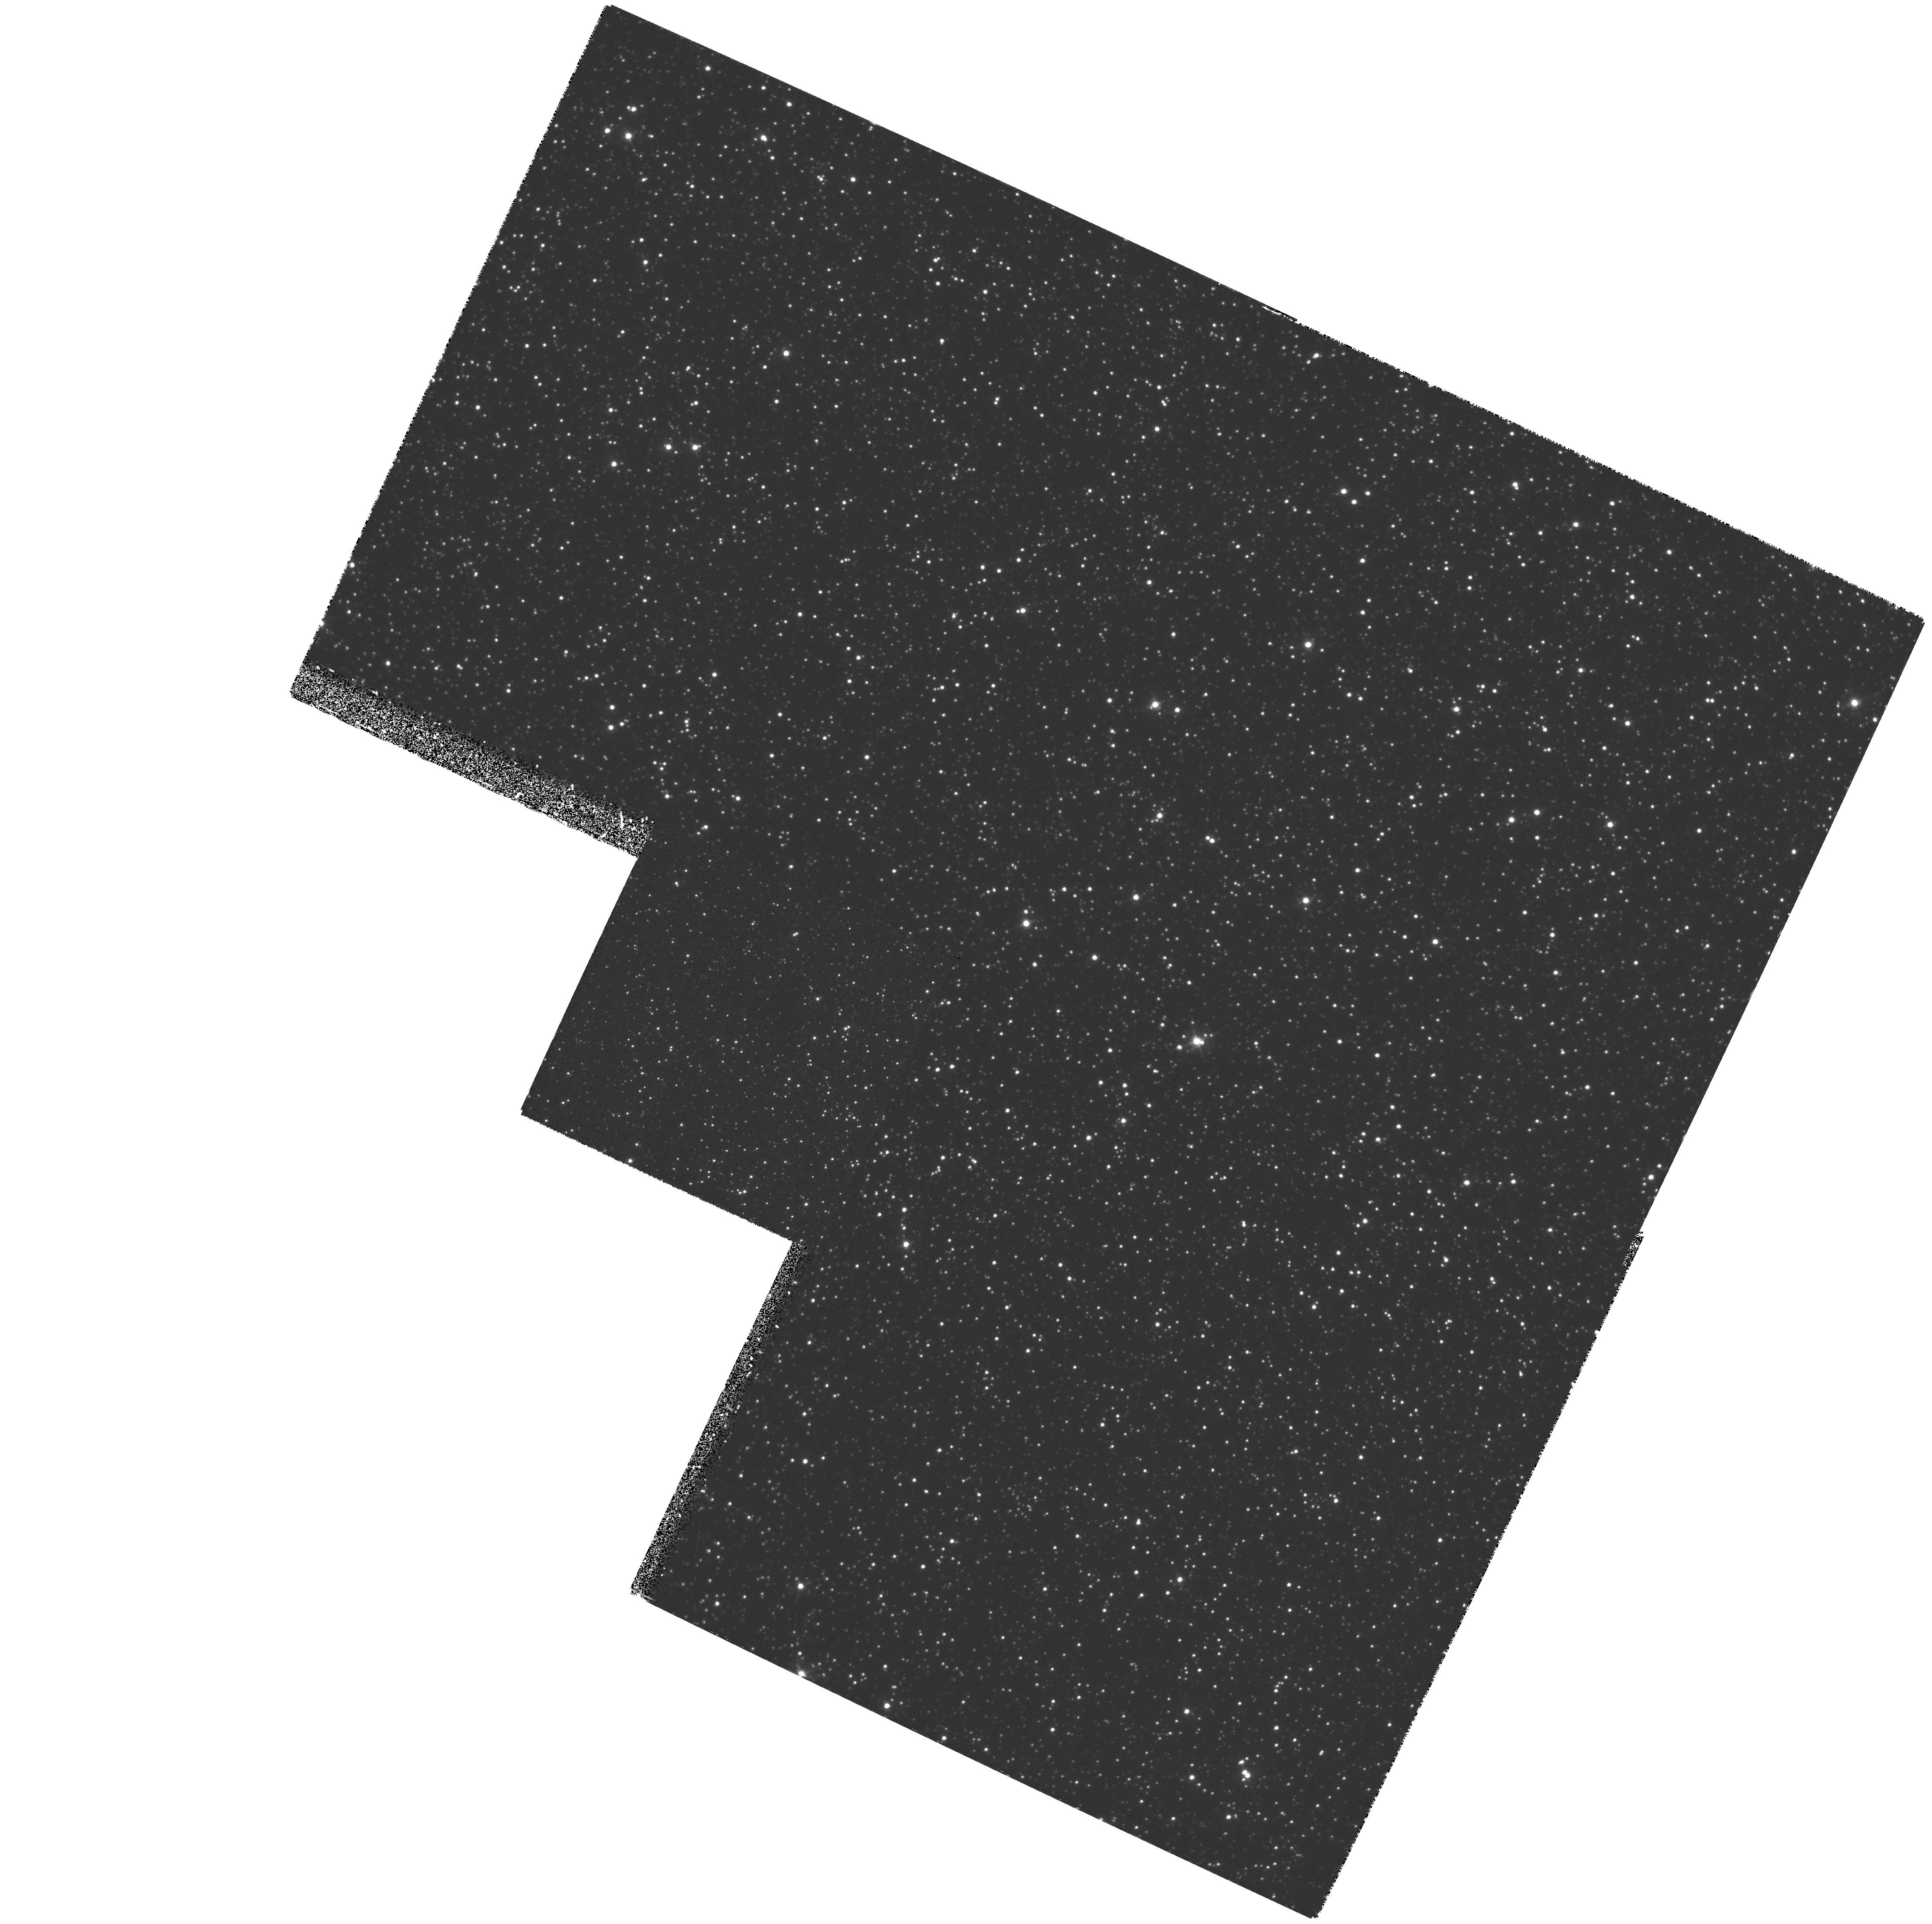
Target: LMC-BAR
Instrument: WFPC2/PC
Filter: F410M
Exposure: 2.7 h
Observation ID: hst_6102_03_wfpc2_pc_f410m_u2z303

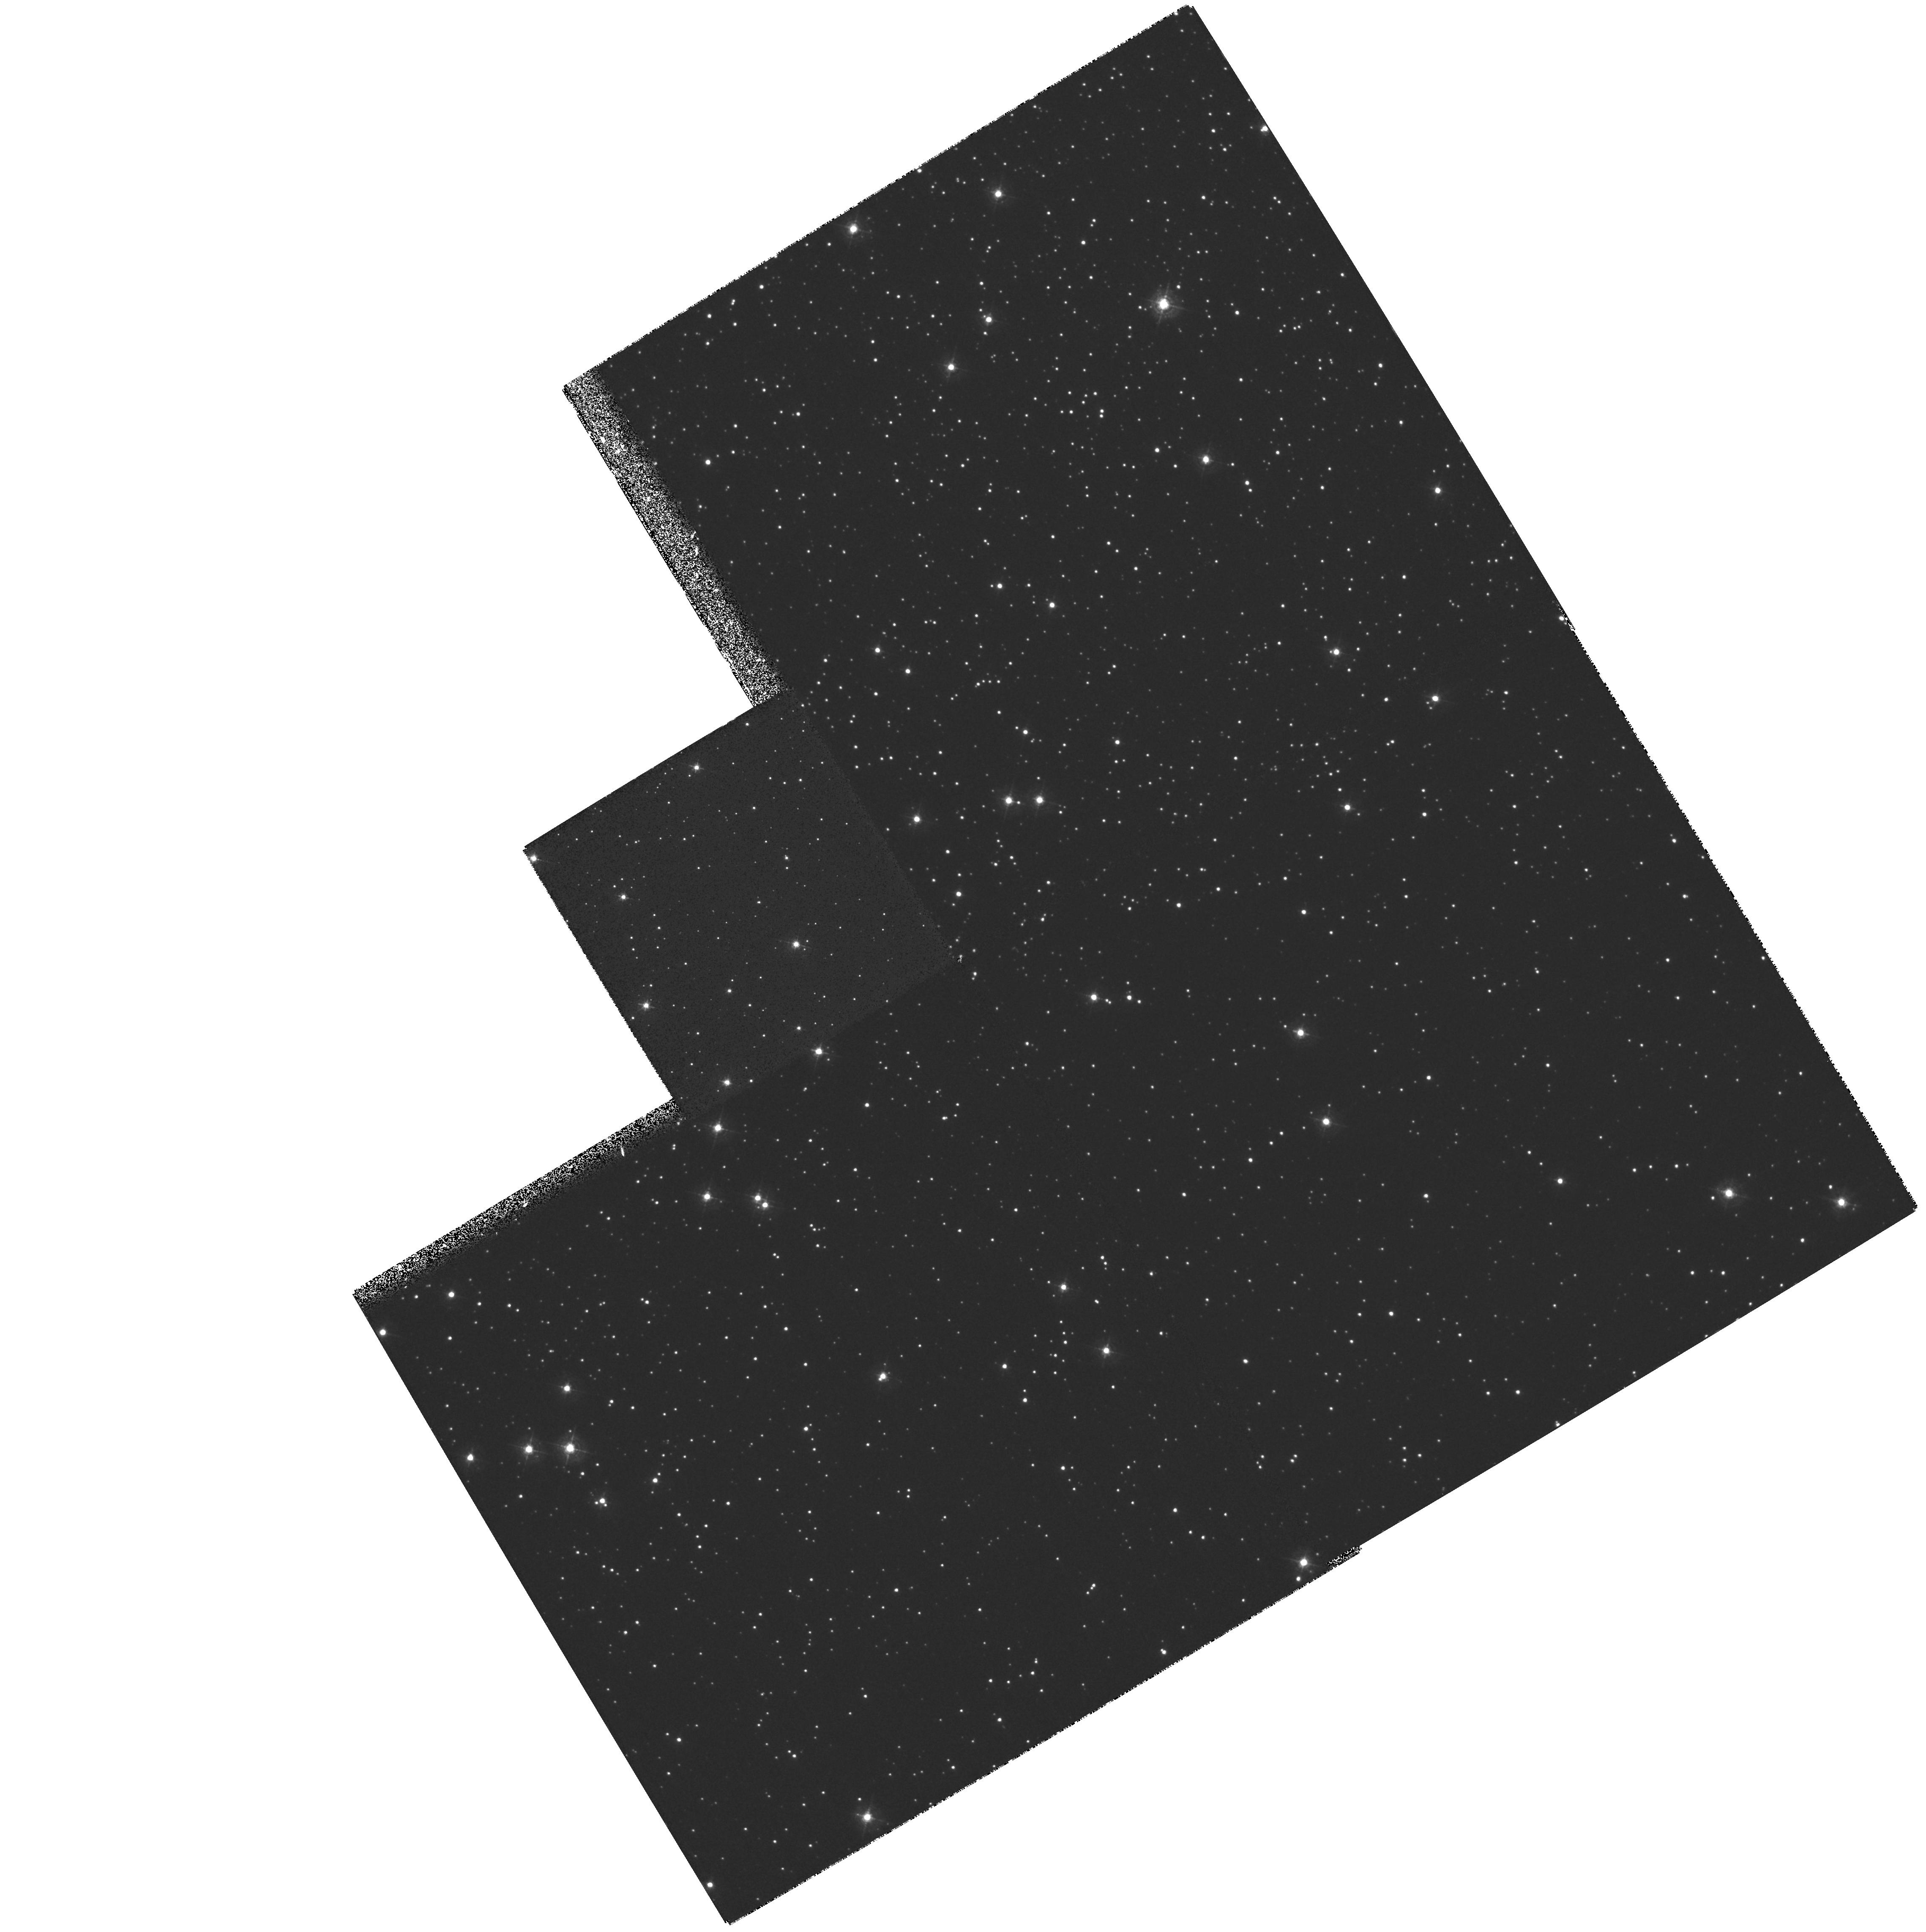
Target: NGC5139
Instrument: WFPC2/PC
Filter: F410M
Exposure: 40 min
Observation ID: hst_6102_04_wfpc2_pc_f410m_u2z304

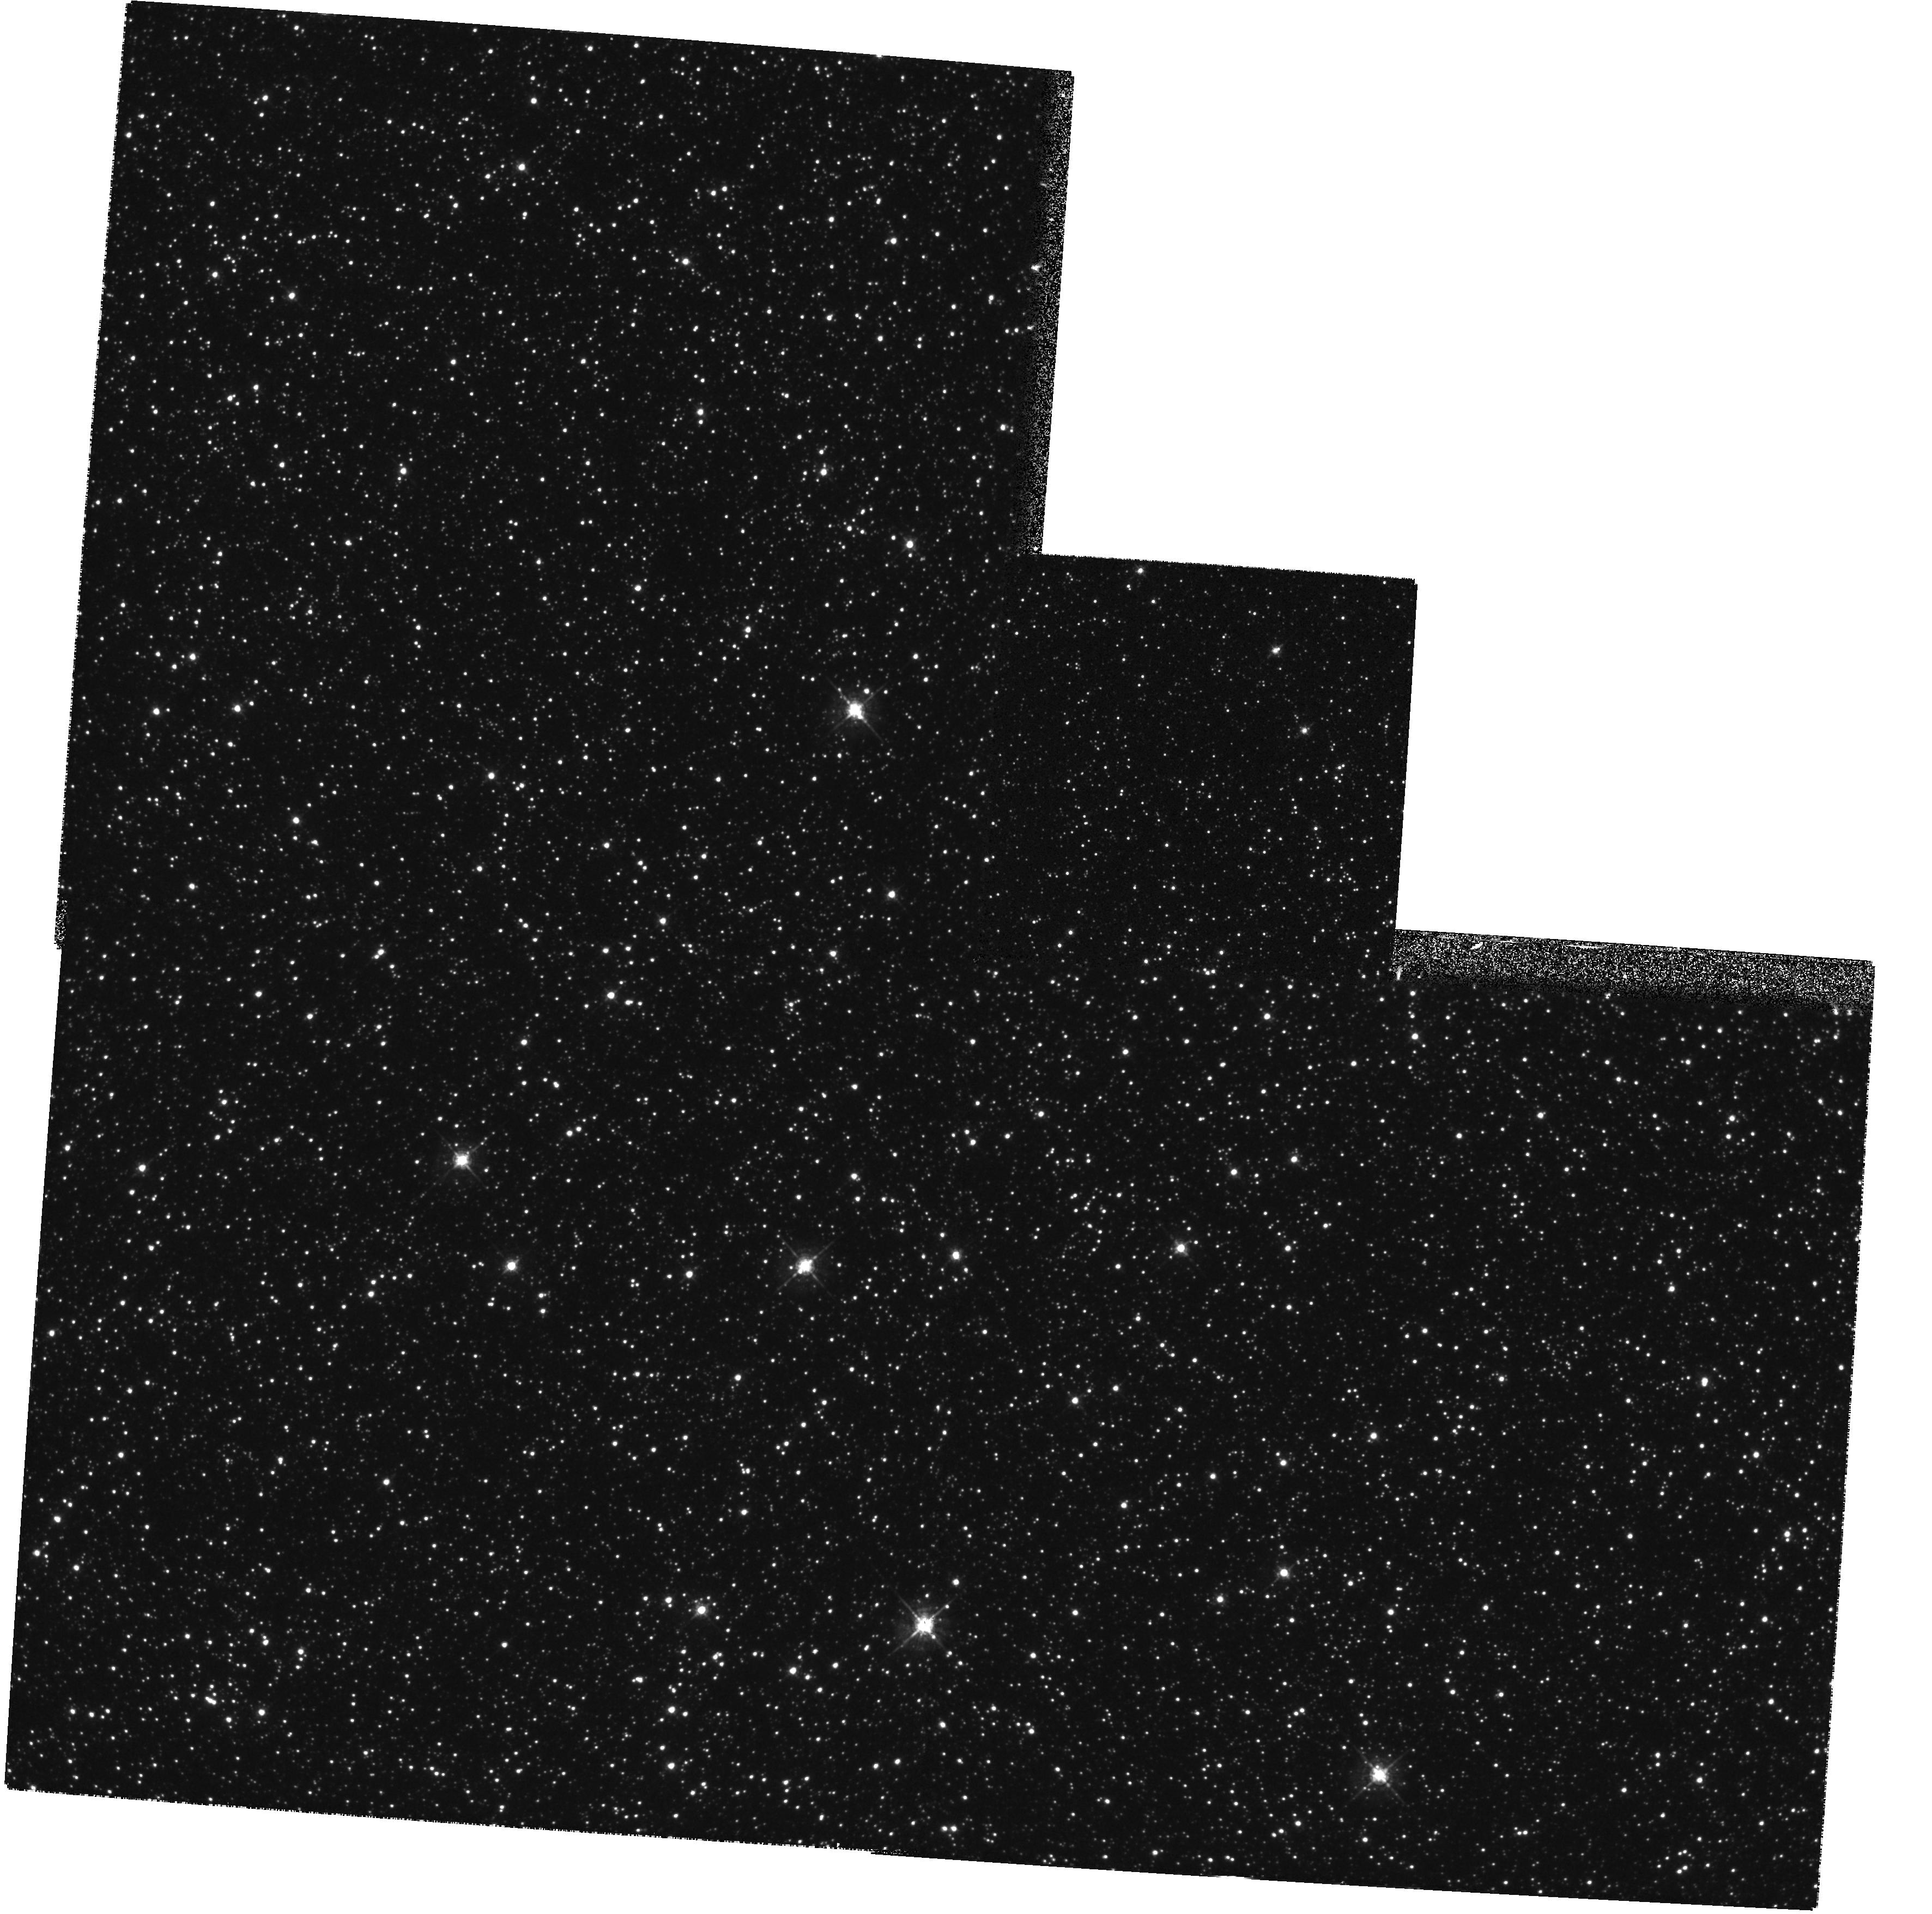
Target: LMC-BAR
Instrument: WFPC2/PC
Filter: F547M
Exposure: 11 min
Observation ID: hst_6102_01_wfpc2_pc_f547m_u2z301

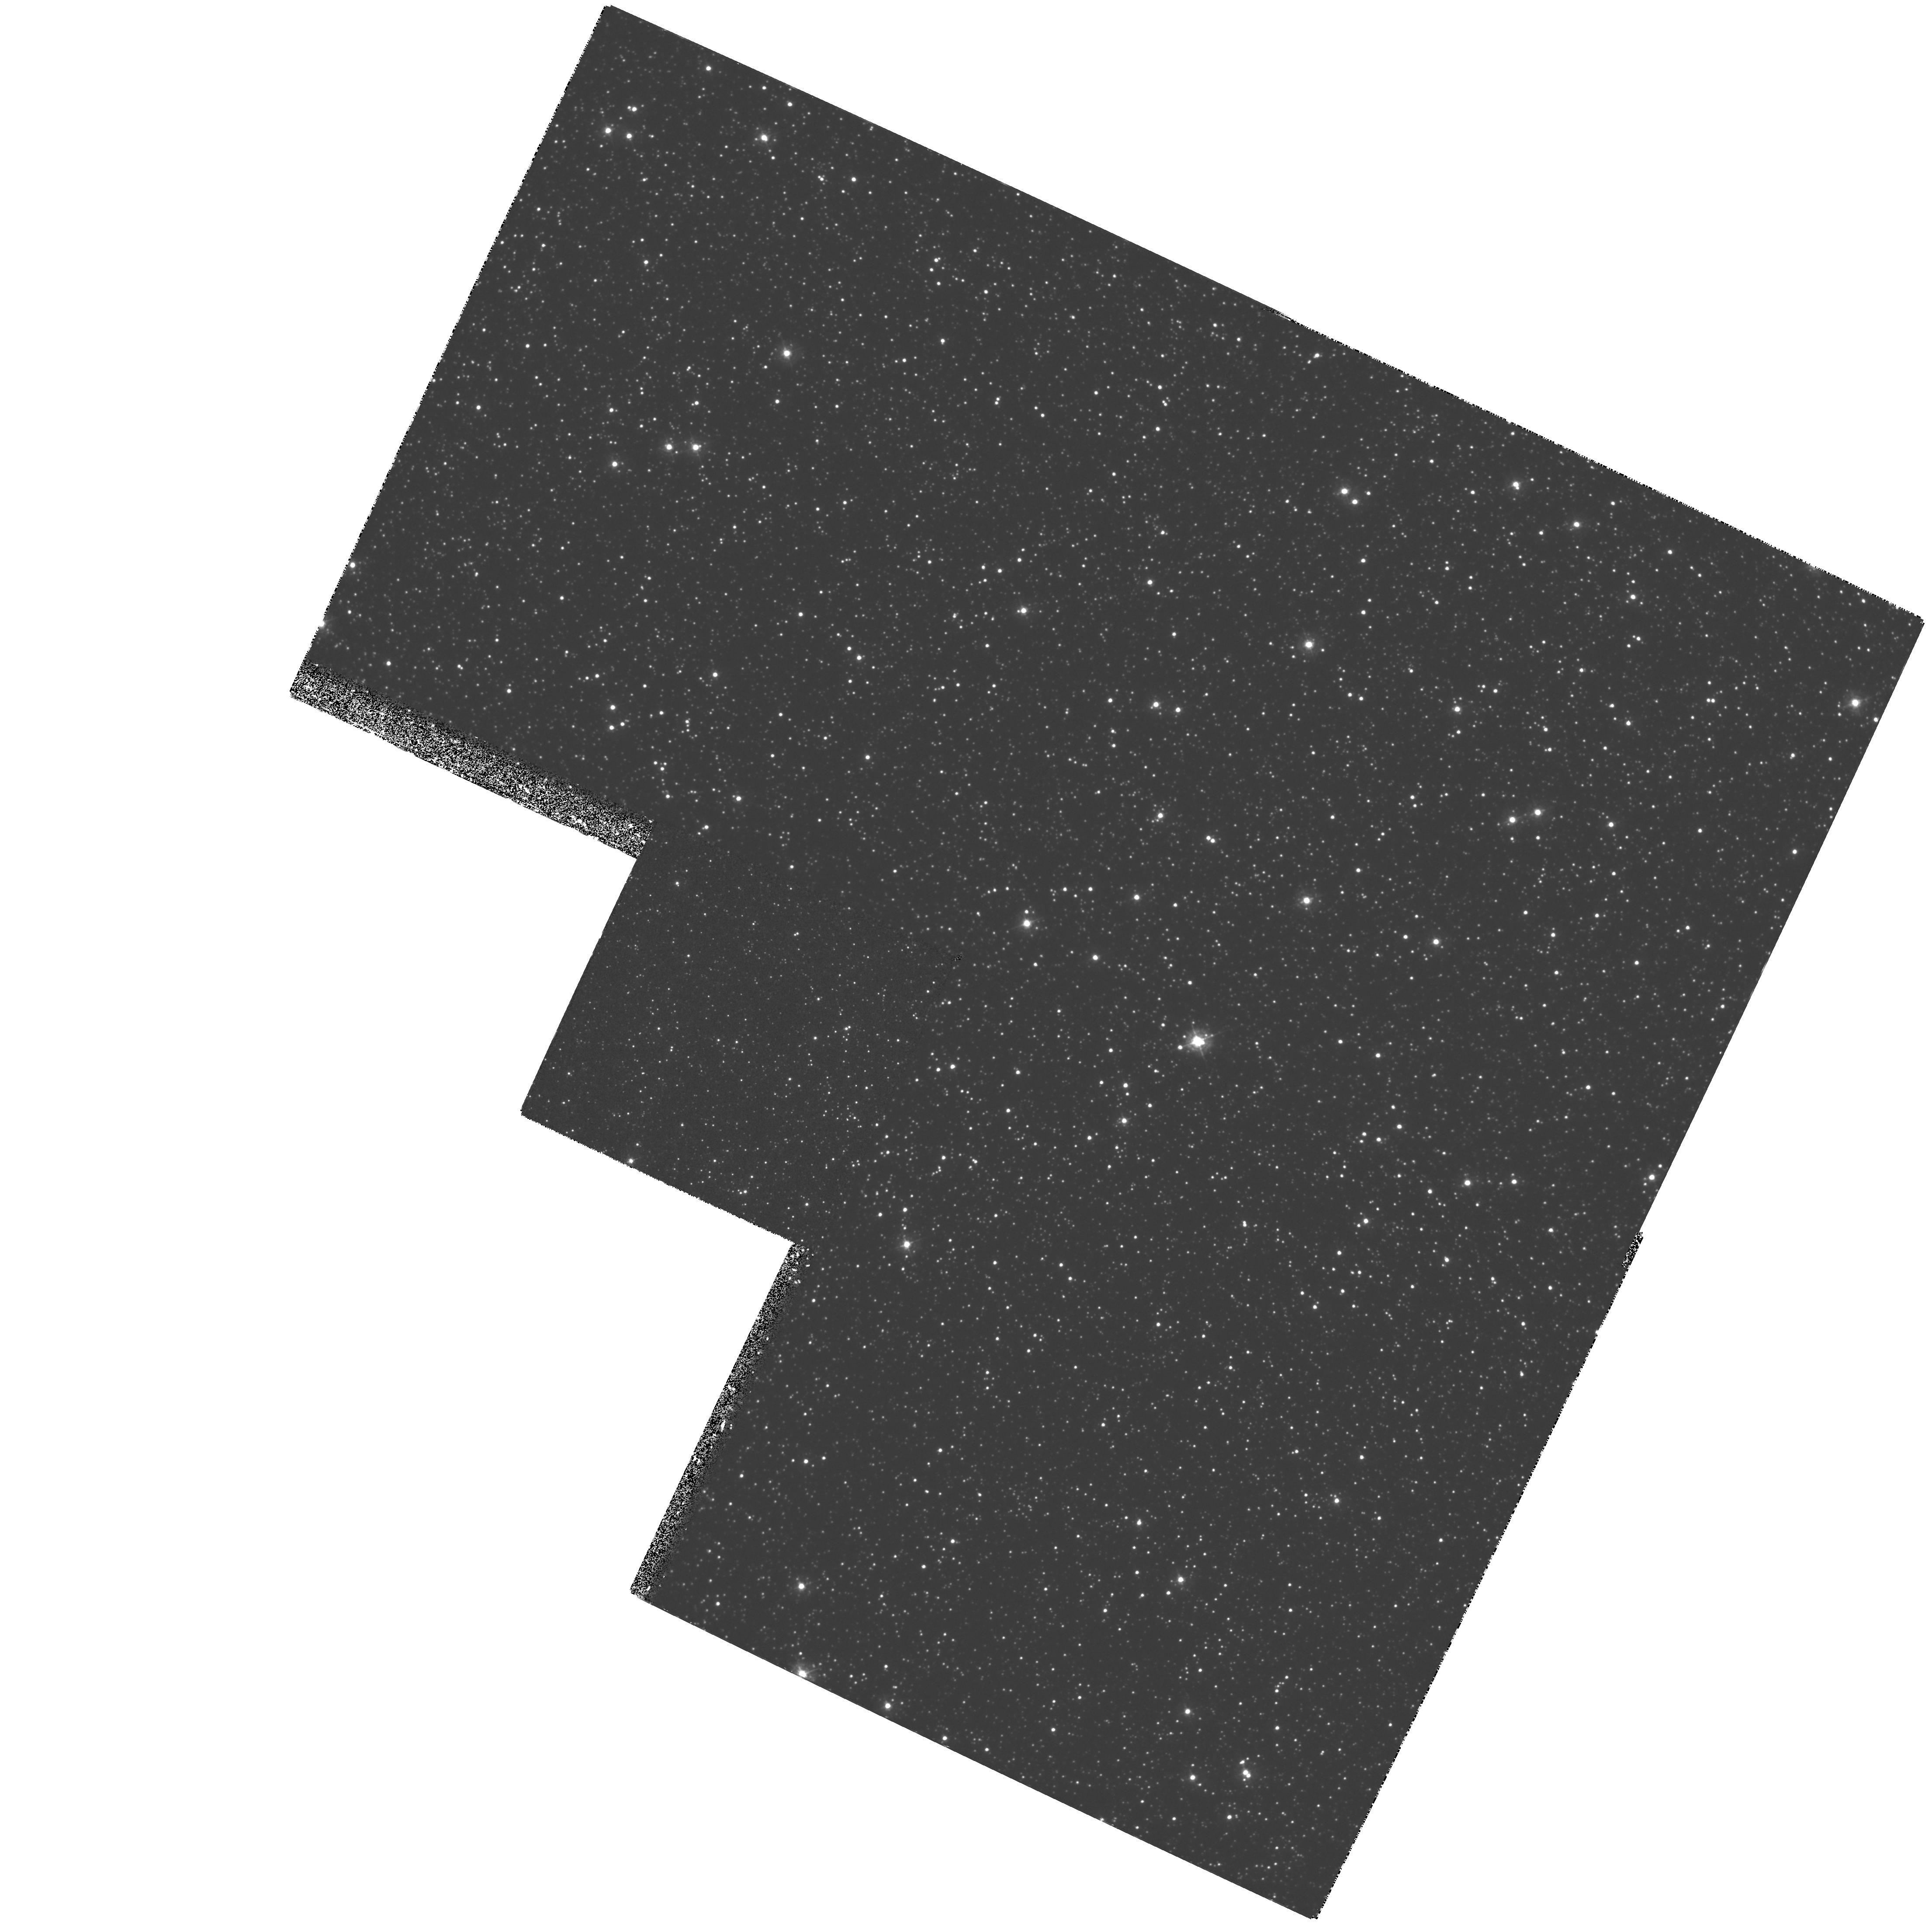
Target: LMC-BAR
Instrument: WFPC2/PC
Filter: F336W
Exposure: 1.8 h
Observation ID: hst_6102_02_wfpc2_pc_f336w_u2z302

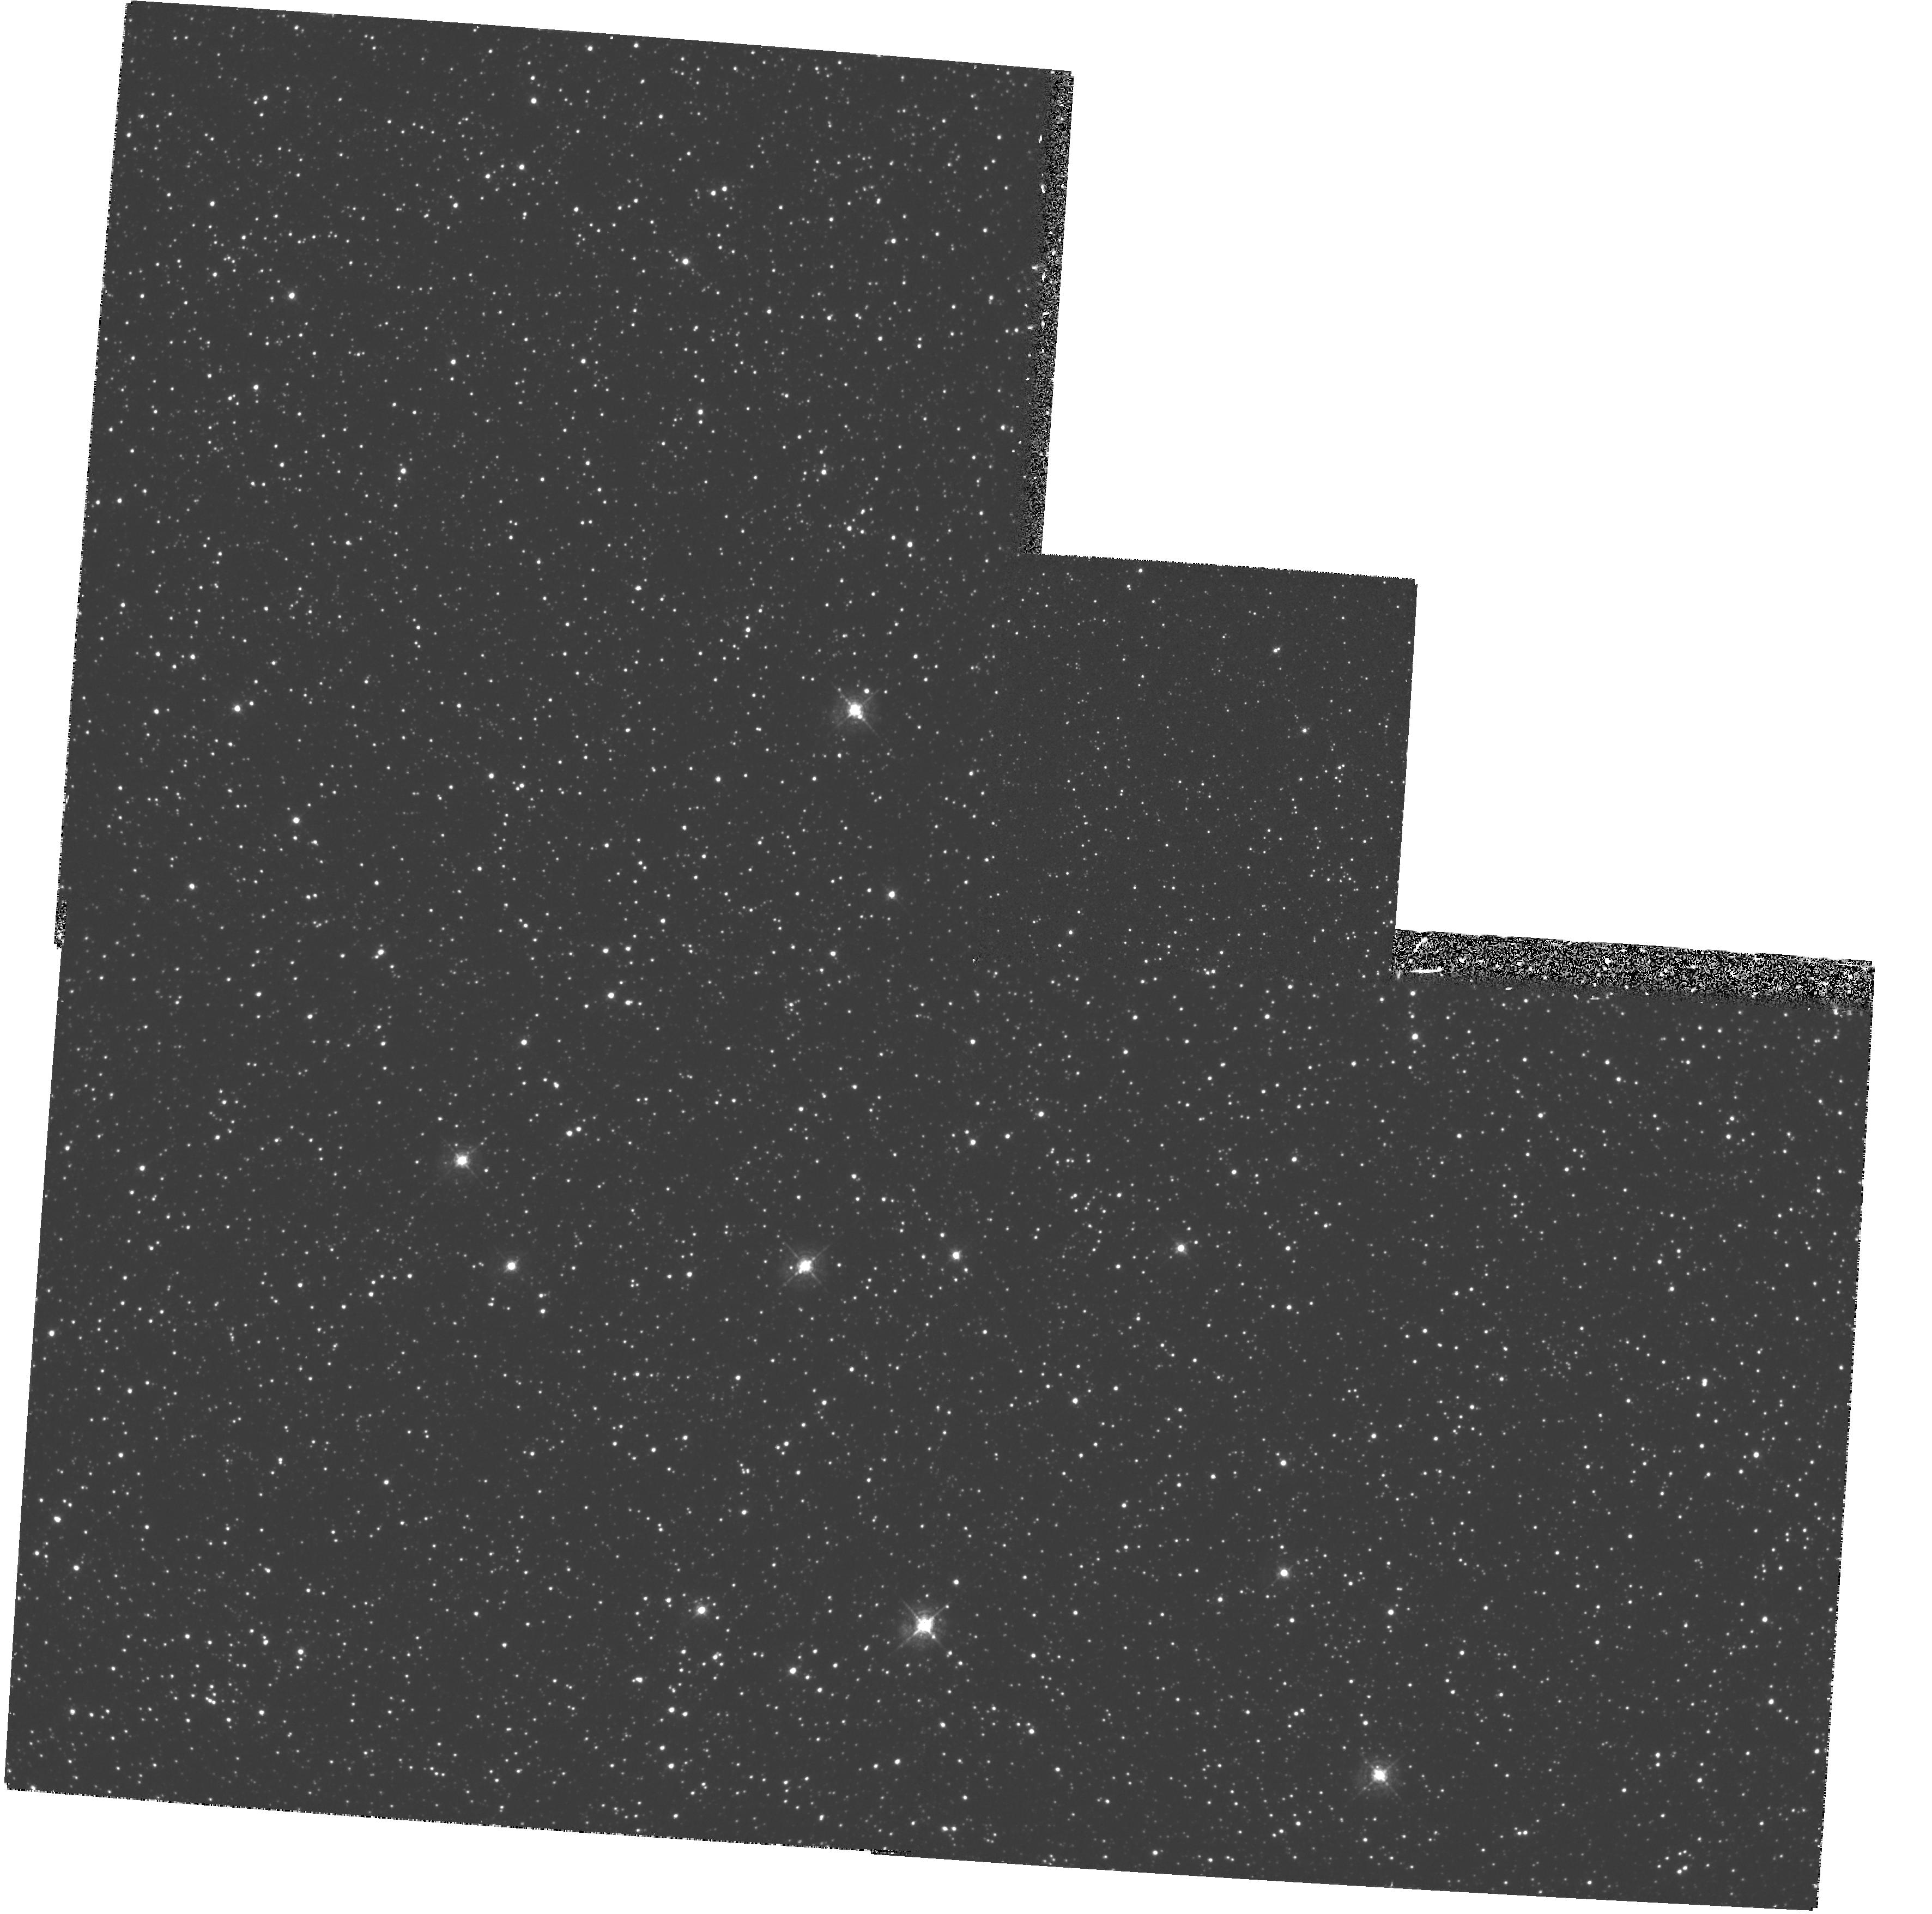
Target: LMC-BAR
Instrument: WFPC2/PC
Filter: F467M
Exposure: 47 min
Observation ID: hst_6102_01_wfpc2_pc_f467m_u2z301

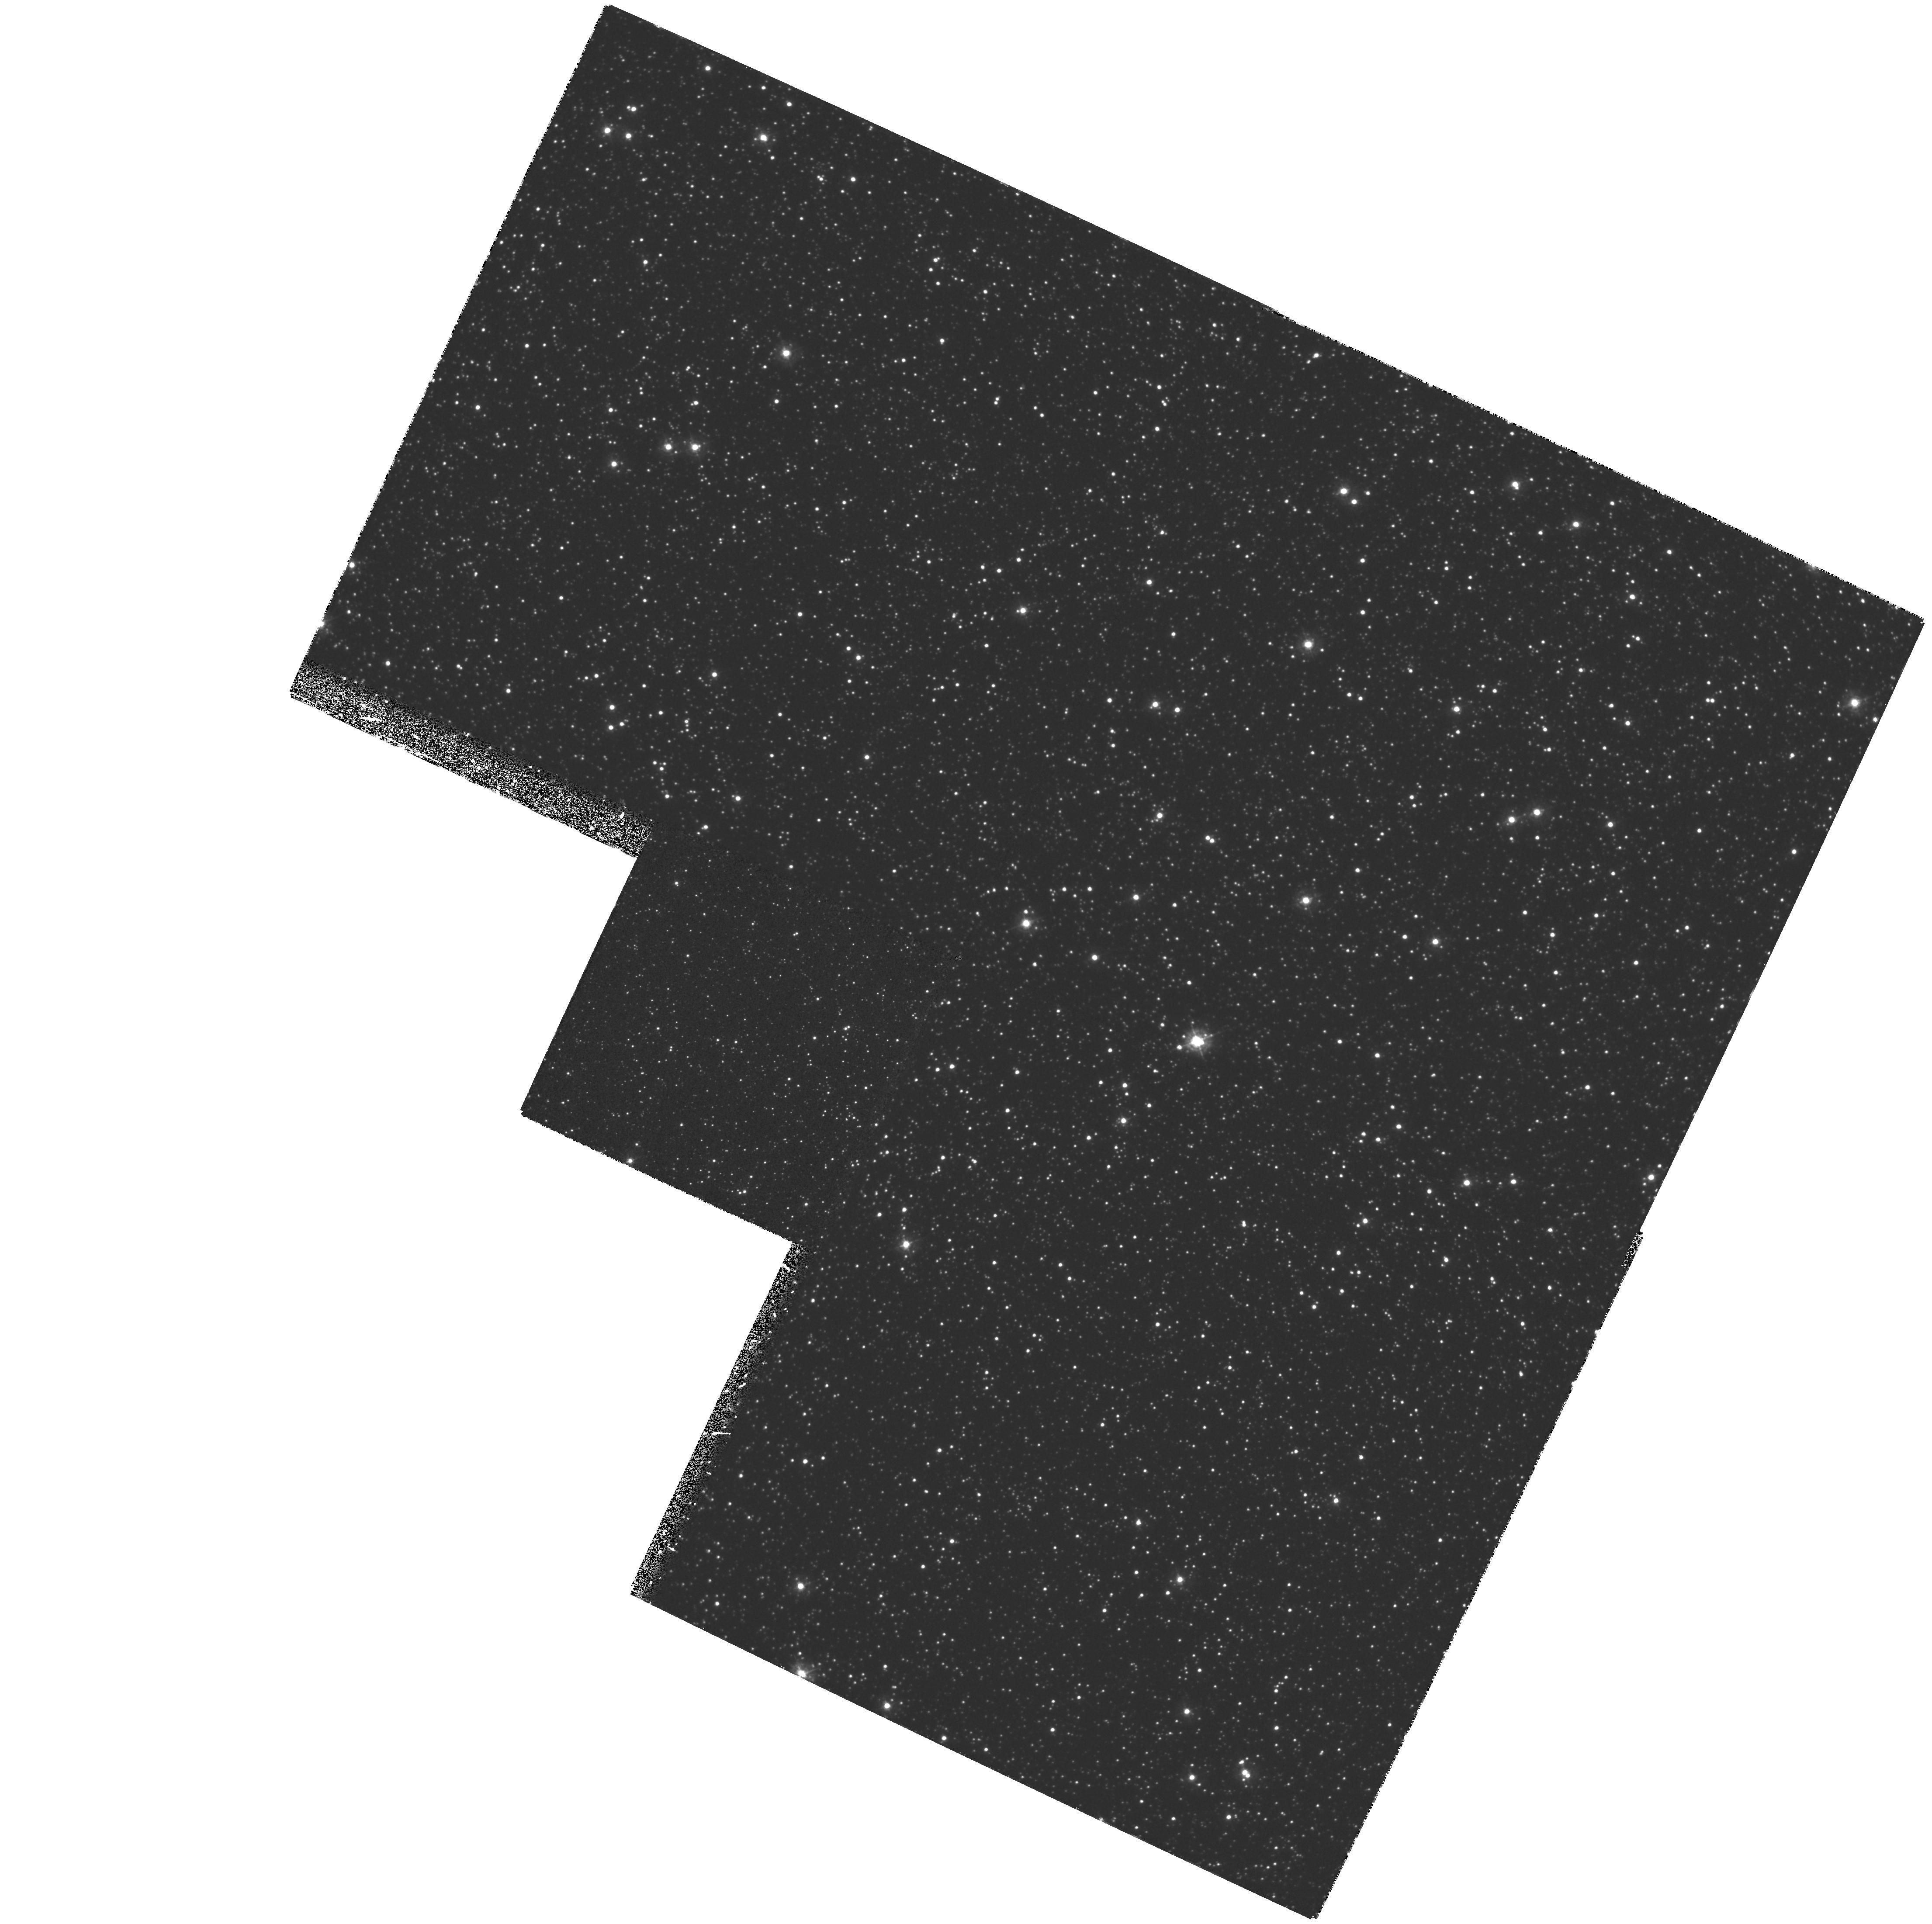
Target: LMC-BAR
Instrument: WFPC2/PC
Filter: F336W
Exposure: 1.8 h
Observation ID: hst_6102_03_wfpc2_pc_f336w_u2z303

Chemical Evolution and History of Star Formation in the Large Magellanic Cloud (PI: Gustafsson, Bengt)

Large scale processes controlling star formation and nucleosynthesis are fundamental but poorly understood. This is especially true for external galaxies. A detailed study of individual main sequence stars in the LMC Bar is proposed. The LMC is close enough to allow this, has considerable spread in stellar ages and a structure permitting identification of stellar populations and their structural features. The Bar presumably plays a dominant role in the chemical and dynamical evolution of the galaxy. Our knowledge is, at best, based on educated guesses. Still, the major population of the Bar is quite old, and many member stars are relatively evolved. The Bar seems to contain stars similar to those of Intermediate to Extreme Pop II in the Galaxy. We want to study the history of star formation, chemical evolution and initial mass function of the population dominating the Bar. We will use field stars close to the turn off point in the HR diagram. From earlier studies, we know that 250-500 such stars are available for uvby photometry in the PC field. We aim at an accuracy of 0.1 -0.2 dex in Me/H and 25% or better in relative ages. This requires an accuracy of about 0.02 mag in the uvby indices, which can be reached, taking into account errors in calibration, flat fielding, guiding and problems due to crowding. For a study of the luminosity function fainter stars will be included as well. Calibration fields are available in Omega Cen and M 67.